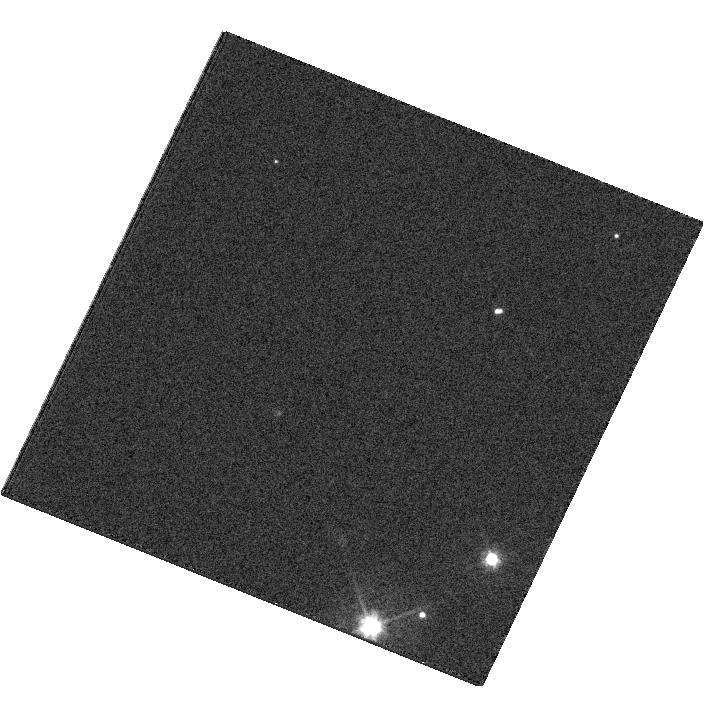
Target: LSPM.J1424-2535. Instrument: WFC3/UVIS. Filter: F475W. Exposure: 8 min. Observation ID: hst_11565_53_wfc3_uvis_f475w_ib3w53

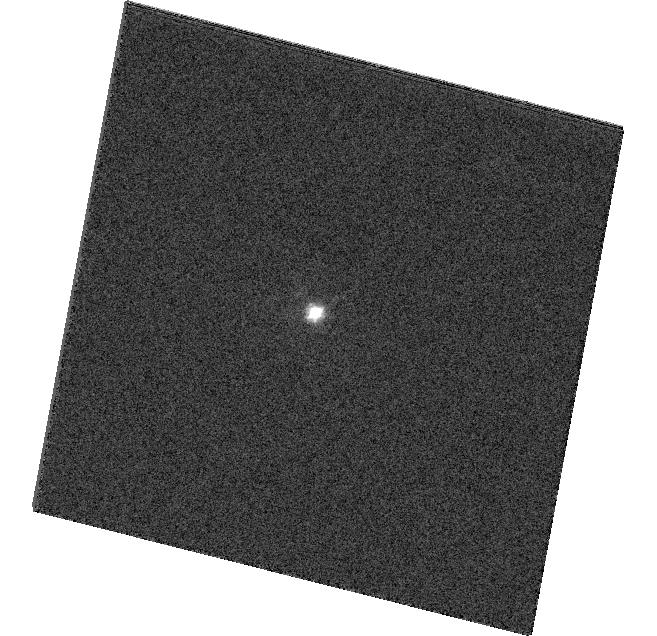
Target: LSPM.J0153-3325. Instrument: WFC3/UVIS. Filter: F475W. Exposure: 2 min. Observation ID: hst_11565_41_wfc3_uvis_f475w_ib3w41

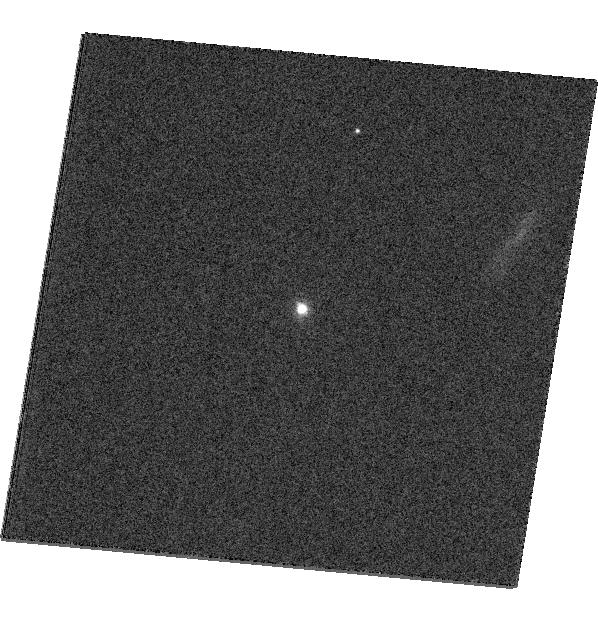
Target: LSPM.J1234+2037. Instrument: WFC3/UVIS. Filter: F475W. Exposure: 4 min. Observation ID: hst_11565_19_wfc3_uvis_f475w_ib3w19

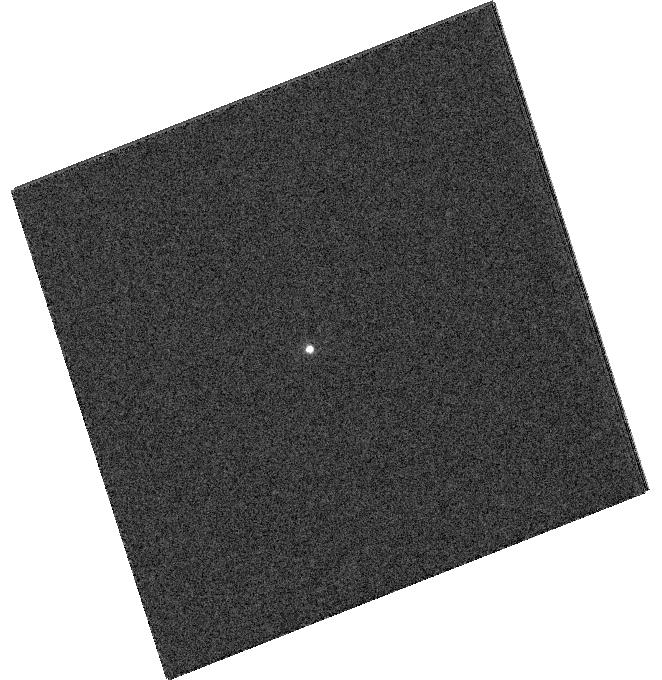
Target: LSPM.J0330-2348. Instrument: WFC3/UVIS. Filter: F475W. Exposure: 8 min. Observation ID: hst_11565_44_wfc3_uvis_f475w_ib3w44

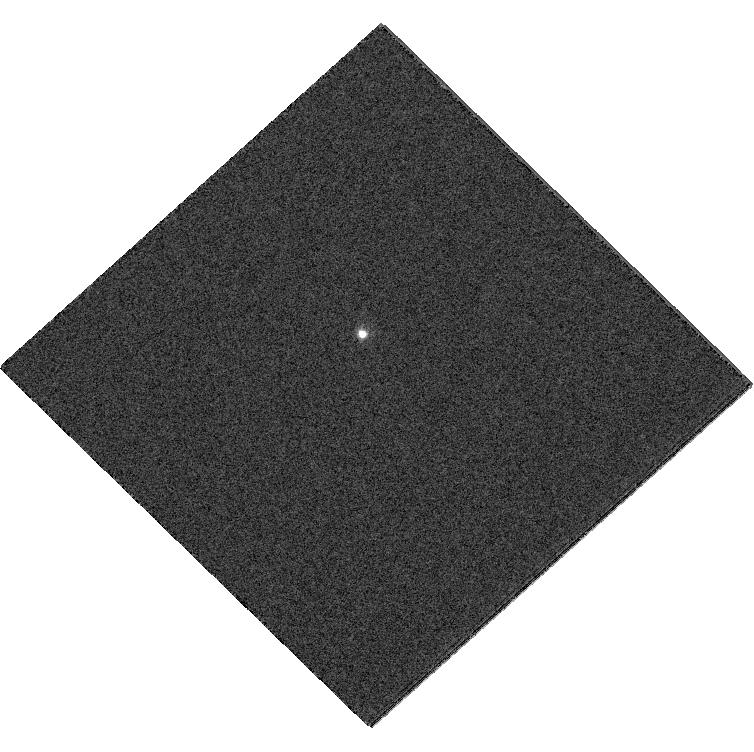
Target: LSPM.J0509-5232. Instrument: WFC3/UVIS. Filter: F475W. Exposure: 8 min. Observation ID: hst_11565_36_wfc3_uvis_f475w_ib3w36

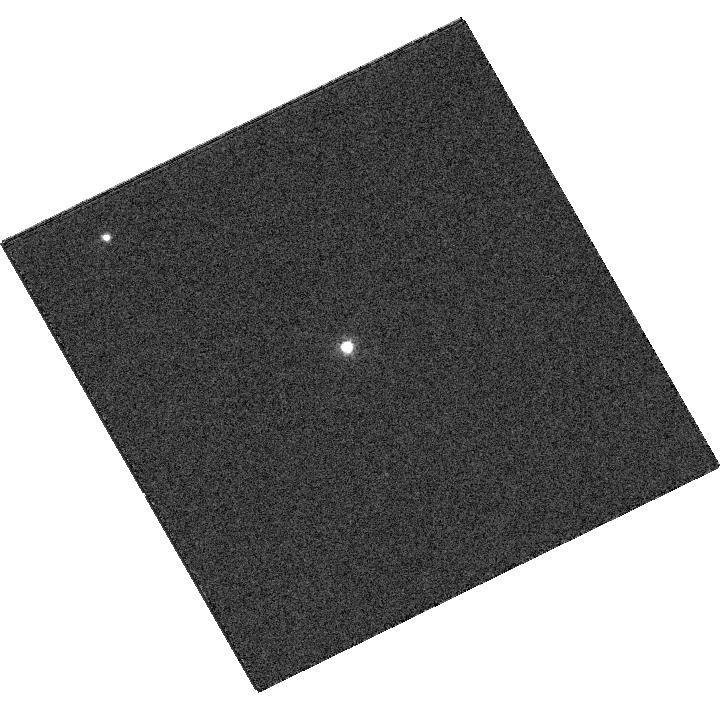
Target: LSPM.J0150+0900. Instrument: WFC3/UVIS. Filter: F475W. Exposure: 4 min. Observation ID: hst_11565_05_wfc3_uvis_f475w_ib3w05

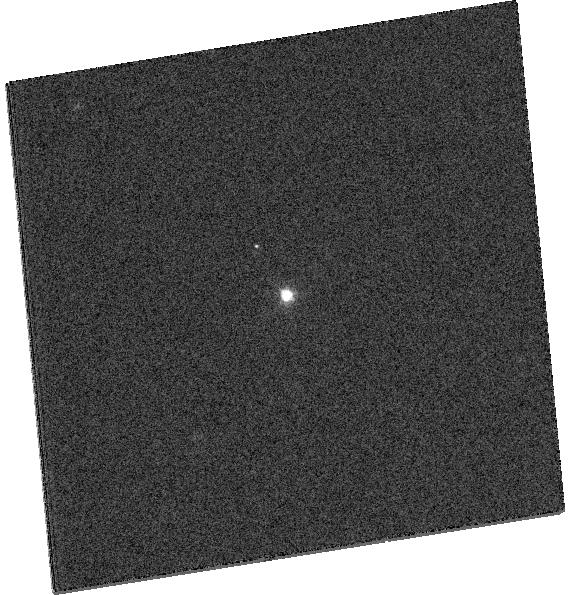
Target: LSPM.J1707+2709. Instrument: WFC3/UVIS. Filter: F475W. Exposure: 4 min. Observation ID: hst_11565_29_wfc3_uvis_f475w_ib3w29

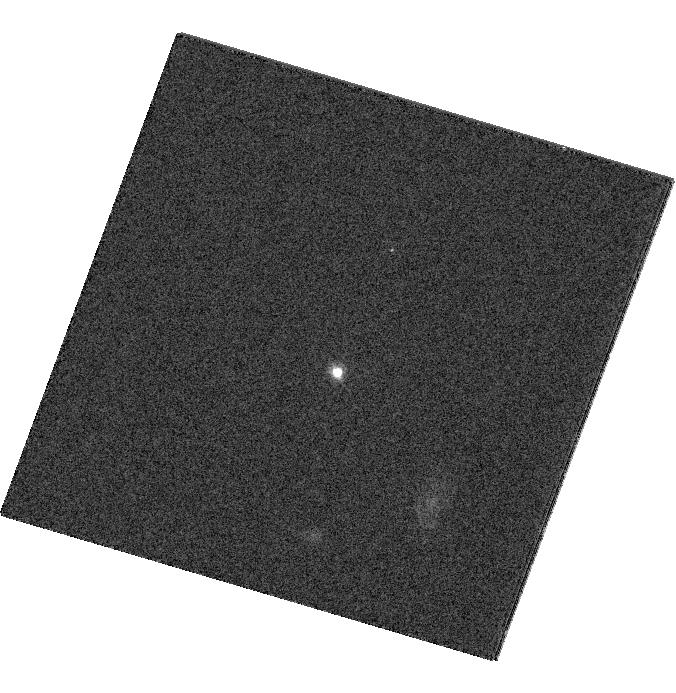
Target: LSPM.J0034-1609. Instrument: WFC3/UVIS. Filter: F475W. Exposure: 4 min. Observation ID: hst_11565_39_wfc3_uvis_f475w_ib3w39

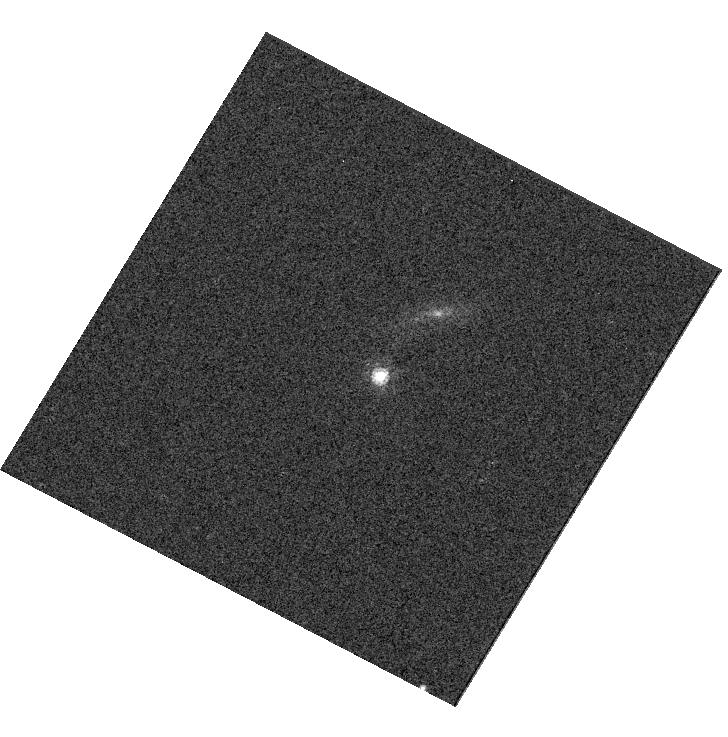
Target: LSPM.J1333-2444. Instrument: WFC3/UVIS. Filter: F775W. Exposure: 1 min. Observation ID: hst_11565_51_wfc3_uvis_f775w_ib3w51

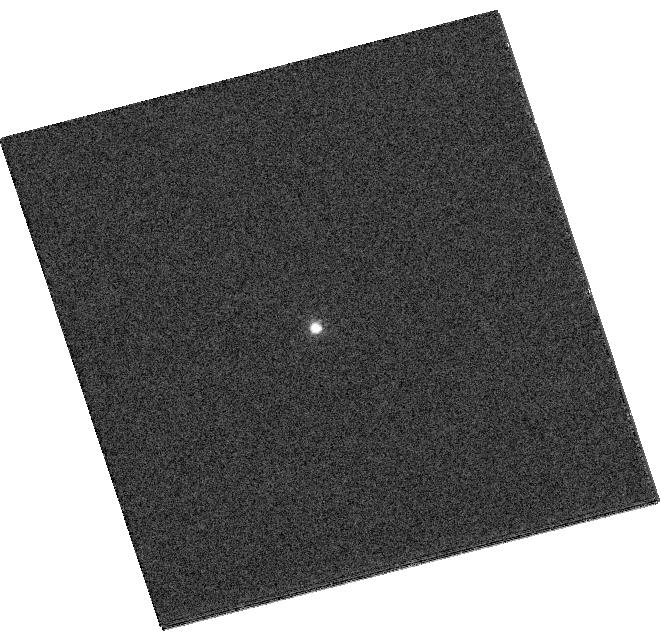
Target: LSPM.J0055+2506. Instrument: WFC3/UVIS. Filter: F475W. Exposure: 8 min. Observation ID: hst_11565_01_wfc3_uvis_f475w_ib3w01

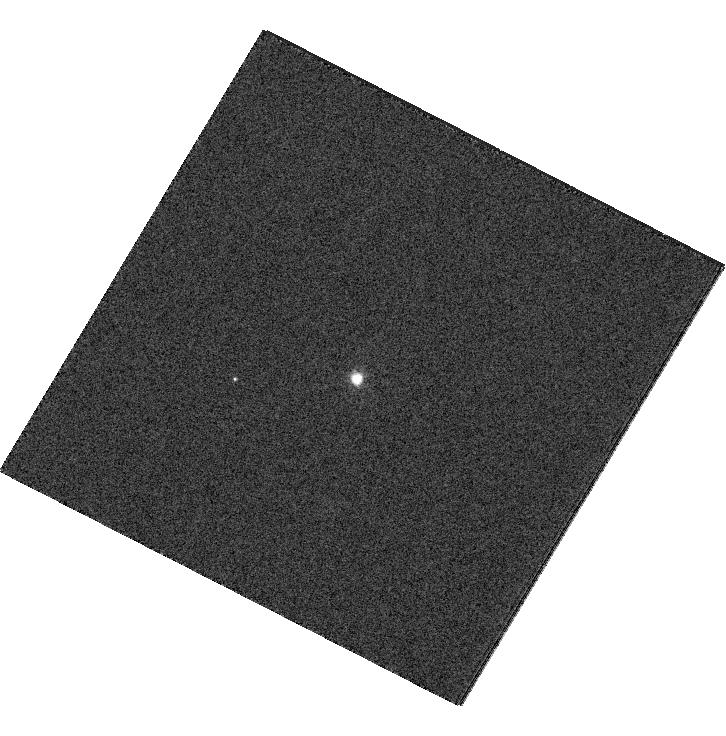
Target: LSPM.J0852+1530. Instrument: WFC3/UVIS. Filter: F475W. Exposure: 4 min. Observation ID: hst_11565_13_wfc3_uvis_f475w_ib3w13

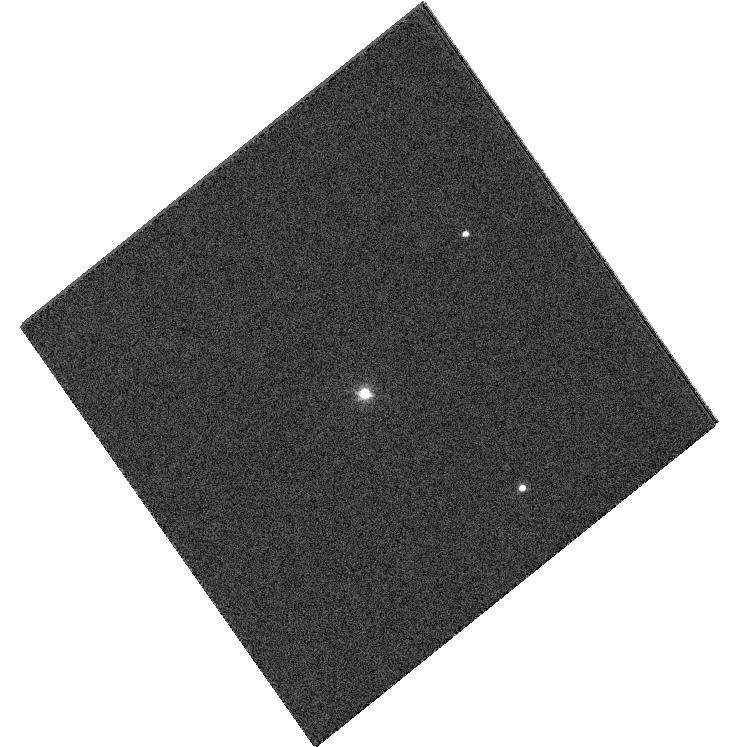
Target: LSPM.J2117-2922. Instrument: WFC3/UVIS. Filter: F475W. Exposure: 4 min. Observation ID: hst_11565_64_wfc3_uvis_f475w_ib3w64

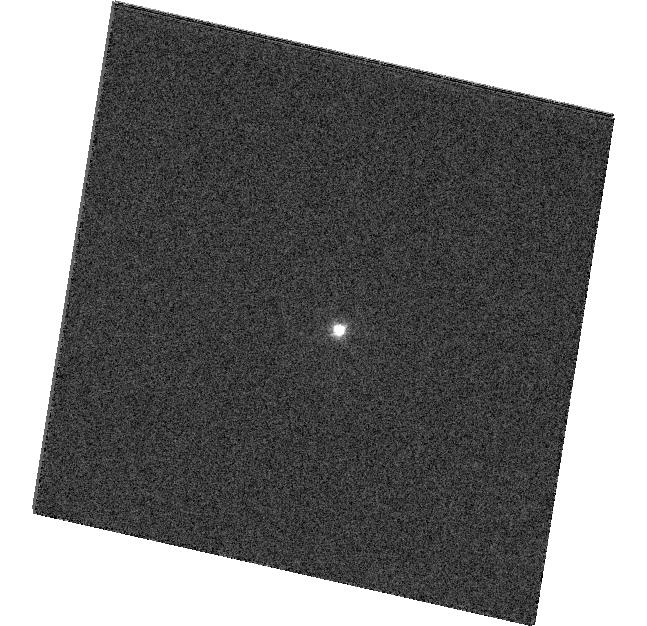
Target: LSPM.J2032-2518. Instrument: WFC3/UVIS. Filter: F475W. Exposure: 4 min. Observation ID: hst_11565_62_wfc3_uvis_f475w_ib3w62

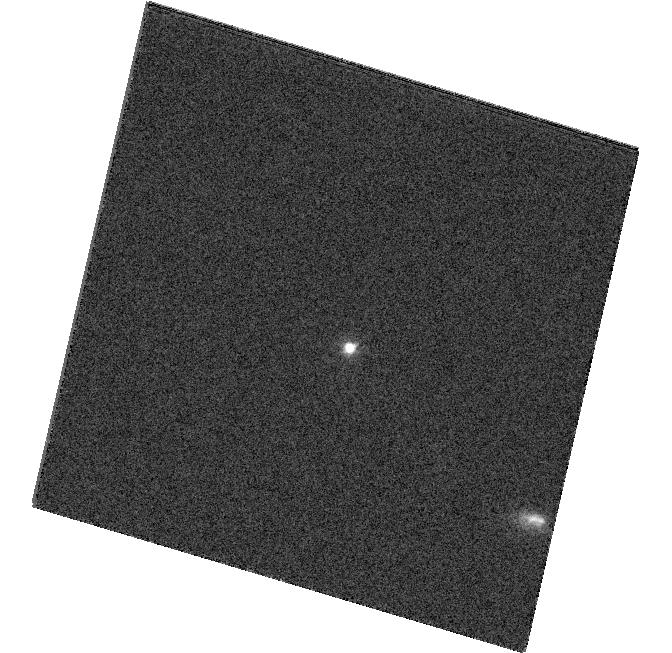
Target: LSPM.J0228-0439. Instrument: WFC3/UVIS. Filter: F475W. Exposure: 4 min. Observation ID: hst_11565_43_wfc3_uvis_f475w_ib3w43

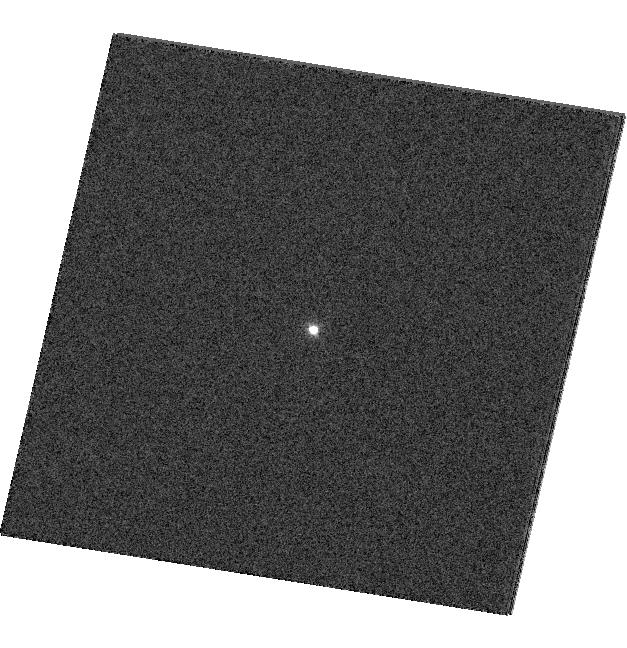
Target: LSPM.J0801+1043. Instrument: WFC3/UVIS. Filter: F475W. Exposure: 2 min. Observation ID: hst_11565_10_wfc3_uvis_f475w_ib3w10

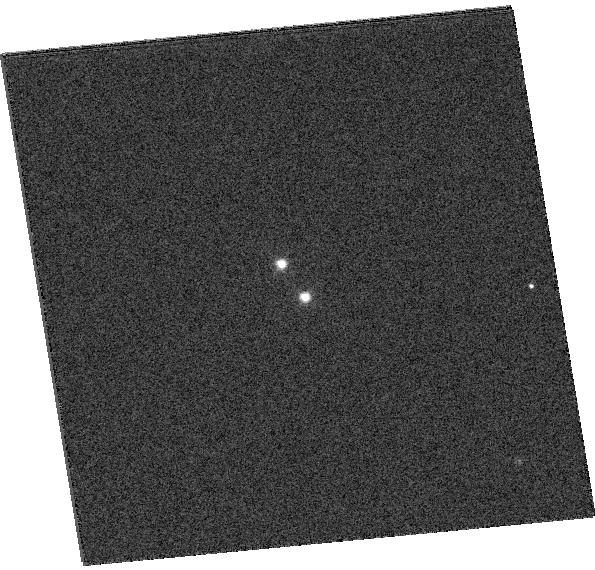
Target: LSPM.J2211-2353. Instrument: WFC3/UVIS. Filter: F475W. Exposure: 4 min. Observation ID: hst_11565_66_wfc3_uvis_f475w_ib3w66

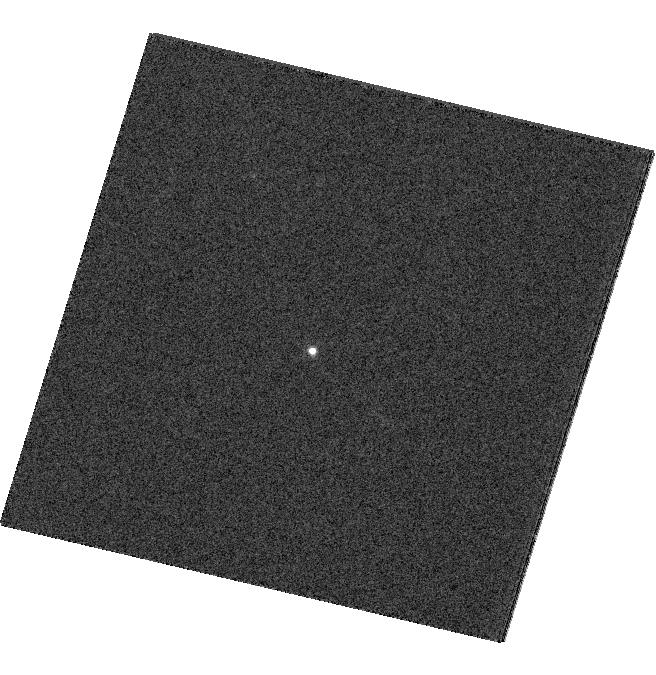
Target: LSPM.J1031+4855. Instrument: WFC3/UVIS. Filter: F475W. Exposure: 8 min. Observation ID: hst_11565_15_wfc3_uvis_f475w_ib3w15

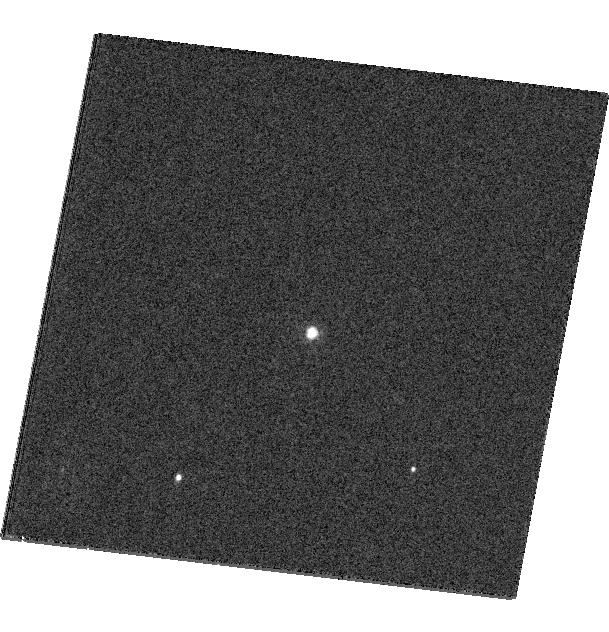
Target: LSPM.J1522-0244. Instrument: WFC3/UVIS. Filter: F475W. Exposure: 8 min. Observation ID: hst_11565_57_wfc3_uvis_f475w_ib3w57

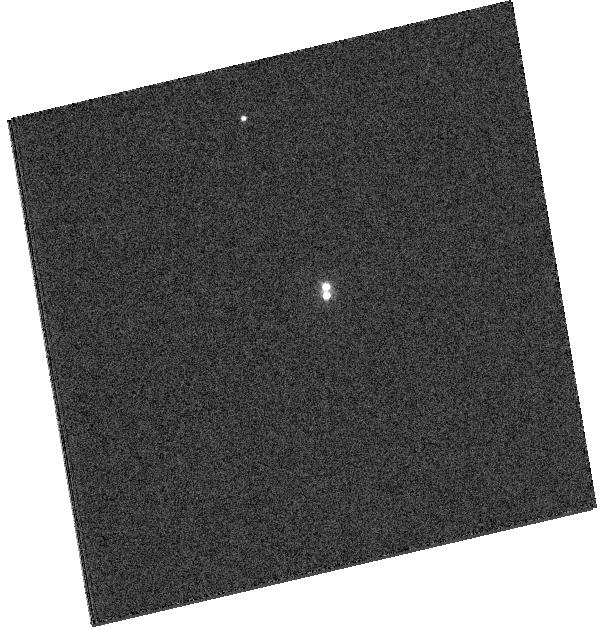
Target: LSPM.J1224-3200. Instrument: WFC3/UVIS. Filter: F475W. Exposure: 4 min. Observation ID: hst_11565_50_wfc3_uvis_f475w_ib3w50

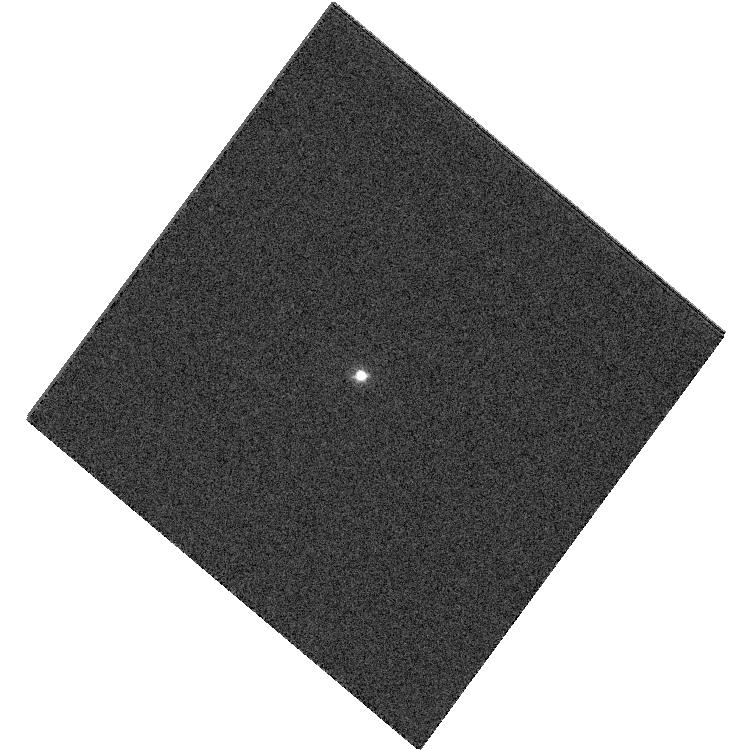
Target: LSPM.J0306-3325. Instrument: WFC3/UVIS. Filter: F475W. Exposure: 4 min. Observation ID: hst_11565_35_wfc3_uvis_f475w_ib3w35

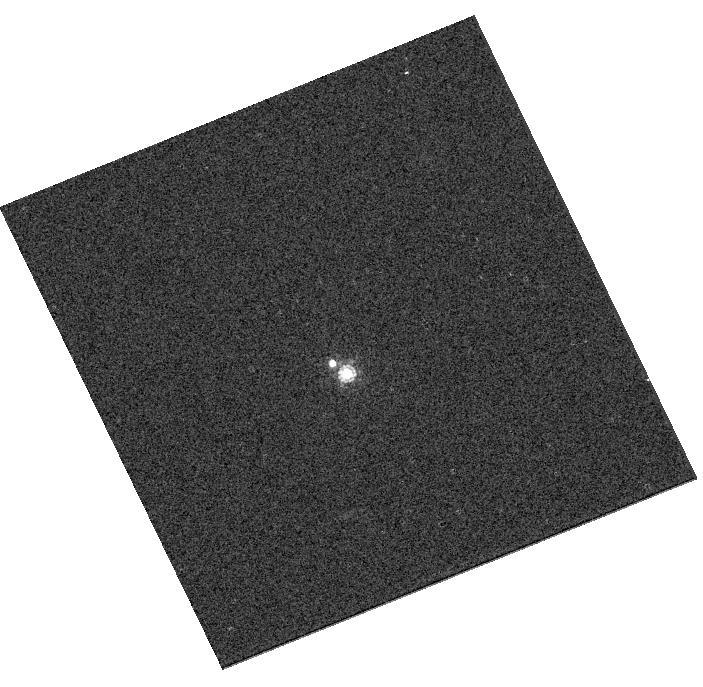
Target: LSPM.J2259-0614. Instrument: WFC3/UVIS. Filter: F775W. Exposure: 1 min. Observation ID: hst_11565_68_wfc3_uvis_f775w_ib3w68

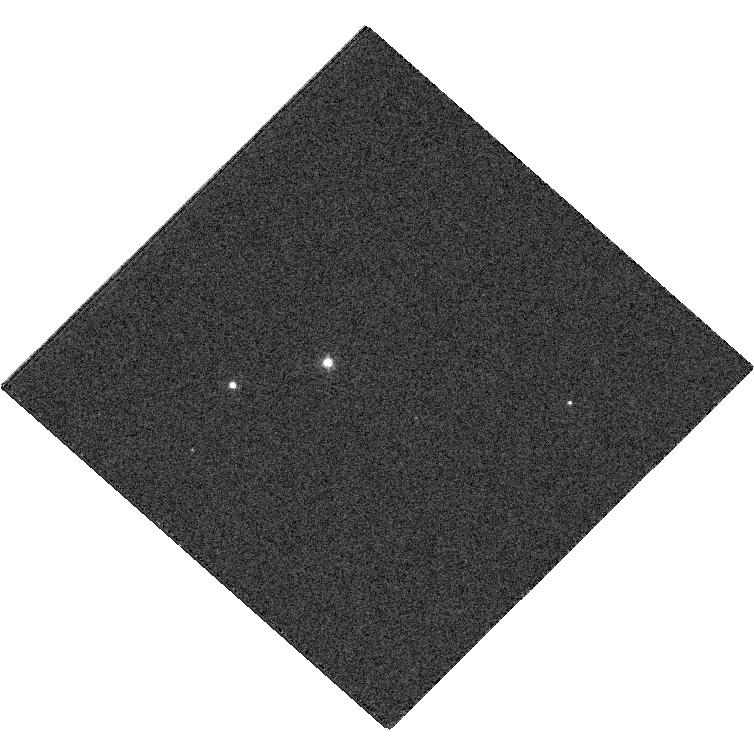
Target: LSPM.J1627-2518. Instrument: WFC3/UVIS. Filter: F475W. Exposure: 8 min. Observation ID: hst_11565_59_wfc3_uvis_f475w_ib3w59

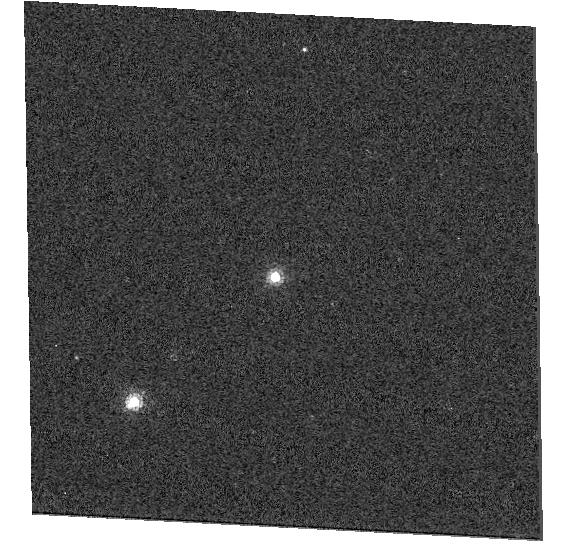
Target: LSPM.J0200+5530. Instrument: WFC3/UVIS. Filter: F775W. Exposure: 1 min. Observation ID: hst_11565_06_wfc3_uvis_f775w_ib3w06

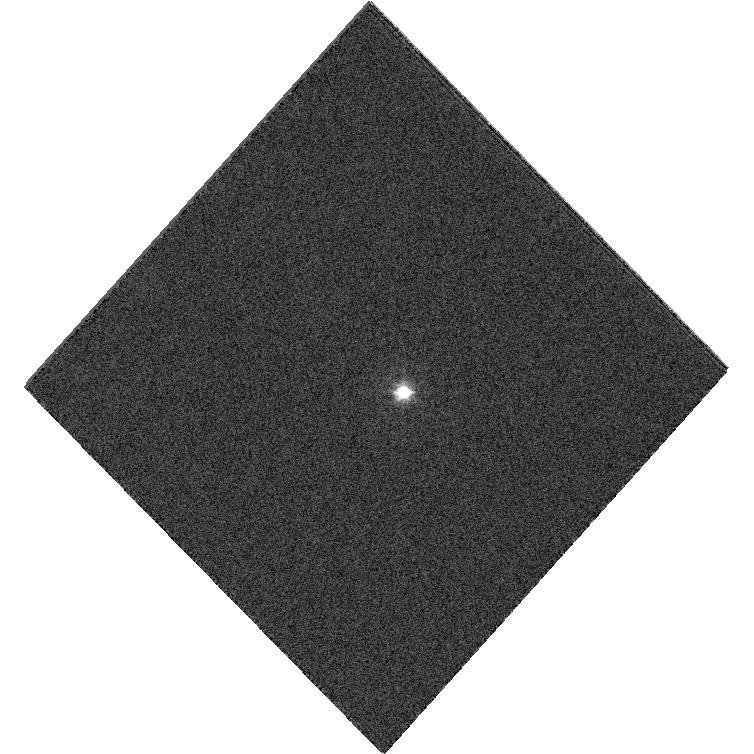
Target: LSPM.J0113-4325. Instrument: WFC3/UVIS. Filter: F475W. Exposure: 4 min. Observation ID: hst_11565_33_wfc3_uvis_f475w_ib3w33

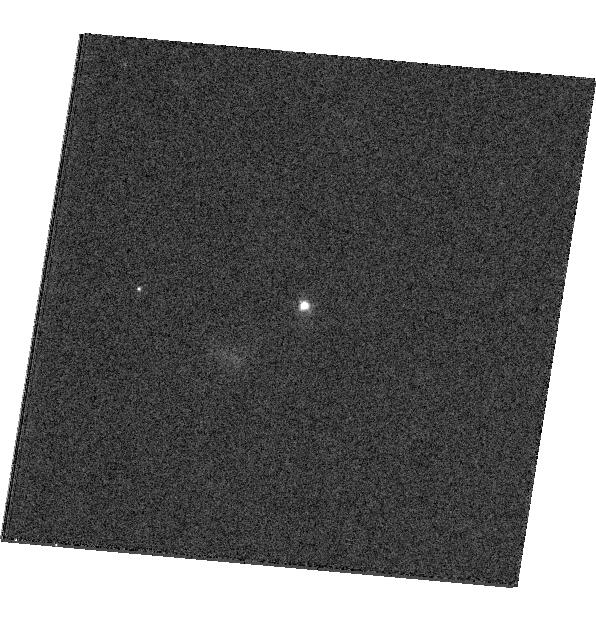
Target: LSPM.J1227+2512. Instrument: WFC3/UVIS. Filter: F475W. Exposure: 8 min. Observation ID: hst_11565_18_wfc3_uvis_f475w_ib3w18

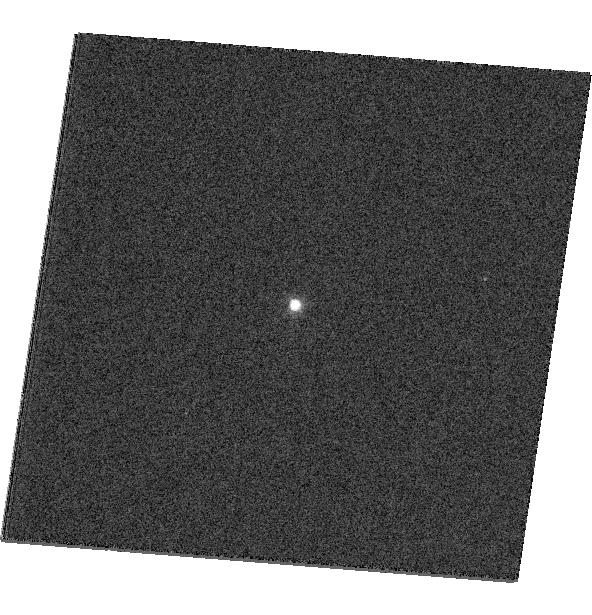
Target: LSPM.J1539+0312. Instrument: WFC3/UVIS. Filter: F475W. Exposure: 4 min. Observation ID: hst_11565_27_wfc3_uvis_f475w_ib3w27

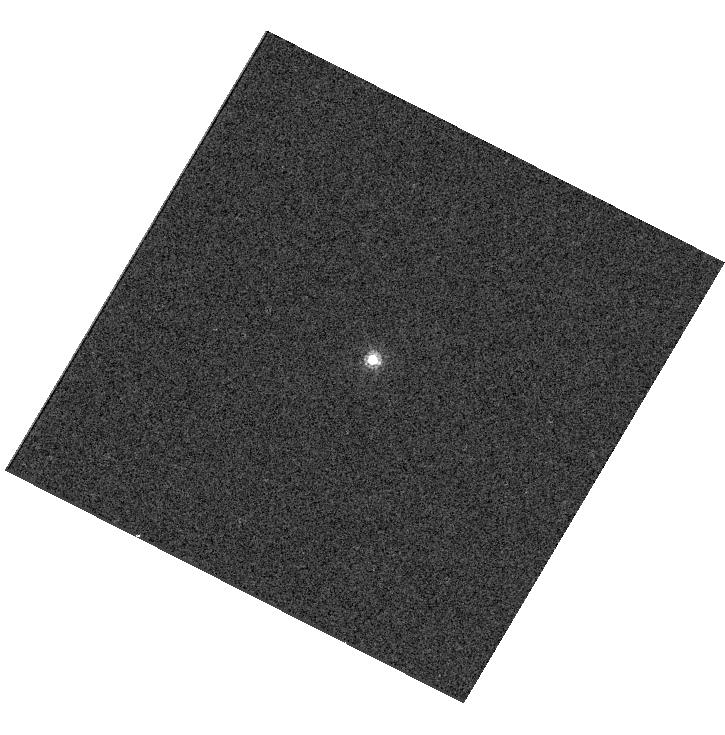
Target: LSPM.J1242+1235. Instrument: WFC3/UVIS. Filter: F775W. Exposure: 1 min. Observation ID: hst_11565_21_wfc3_uvis_f775w_ib3w21

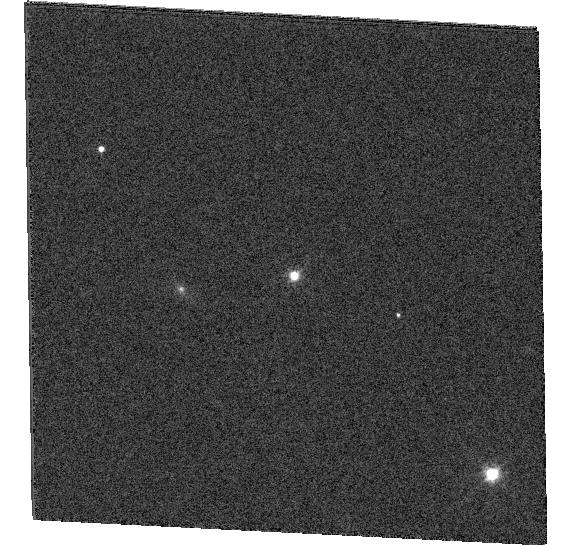
Target: LSPM.J0512-0214. Instrument: WFC3/UVIS. Filter: F475W. Exposure: 8 min. Observation ID: hst_11565_45_wfc3_uvis_f475w_ib3w45

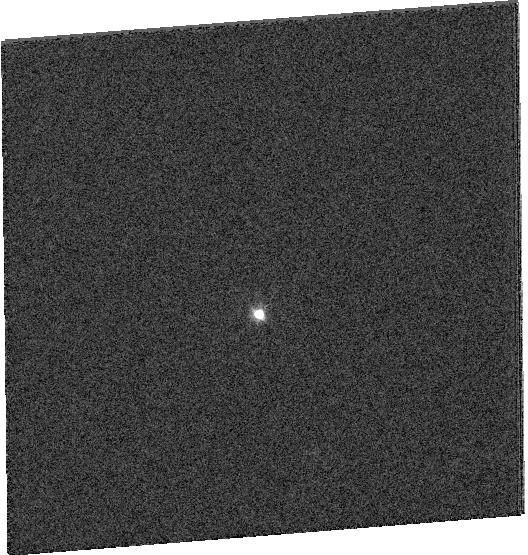
Target: LSPM.J0815-0002. Instrument: WFC3/UVIS. Filter: F475W. Exposure: 4 min. Observation ID: hst_11565_46_wfc3_uvis_f475w_ib3w46

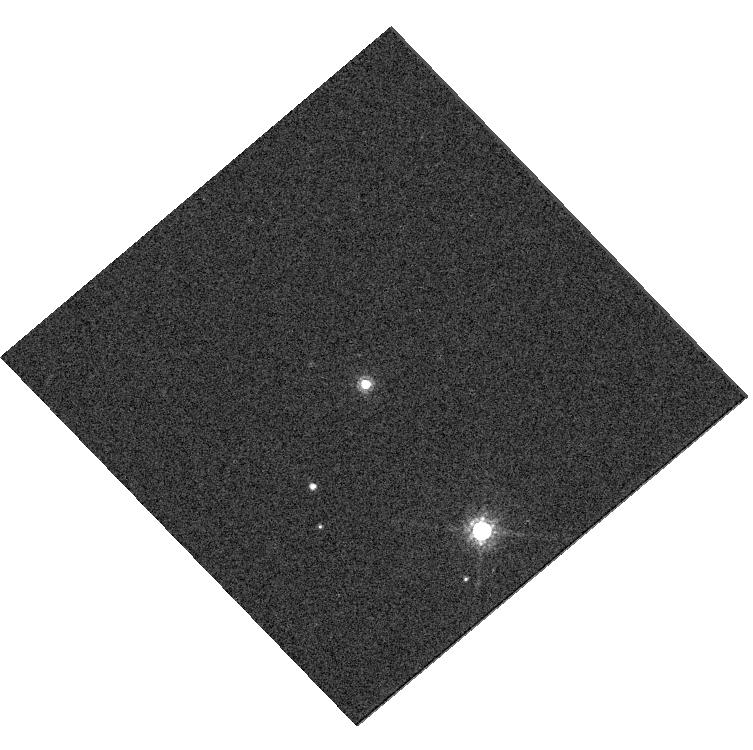
Target: LSPM.J0638+3128. Instrument: WFC3/UVIS. Filter: F775W. Exposure: 1 min. Observation ID: hst_11565_09_wfc3_uvis_f775w_ib3w09

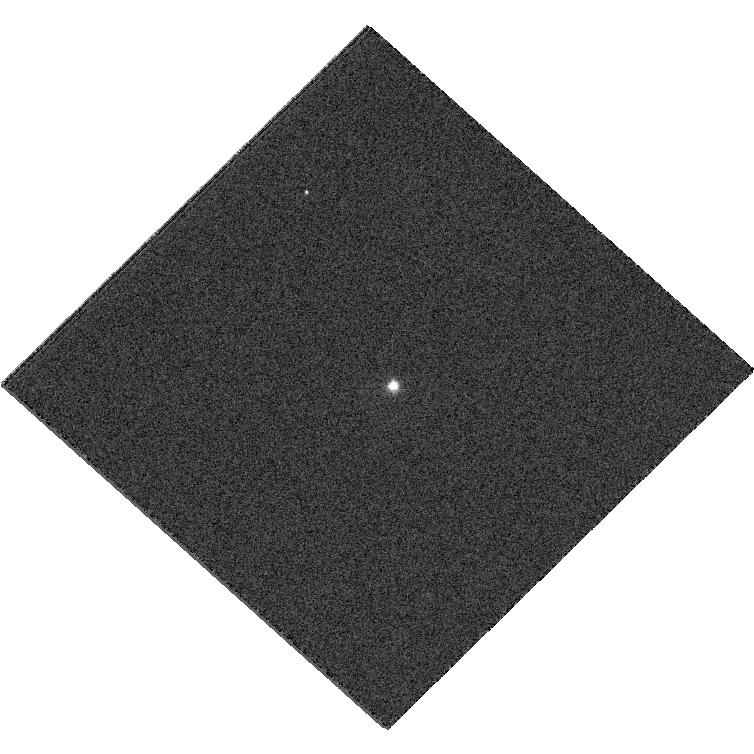
Target: LSPM.J2212-0345. Instrument: WFC3/UVIS. Filter: F475W. Exposure: 2 min. Observation ID: hst_11565_67_wfc3_uvis_f475w_ib3w67

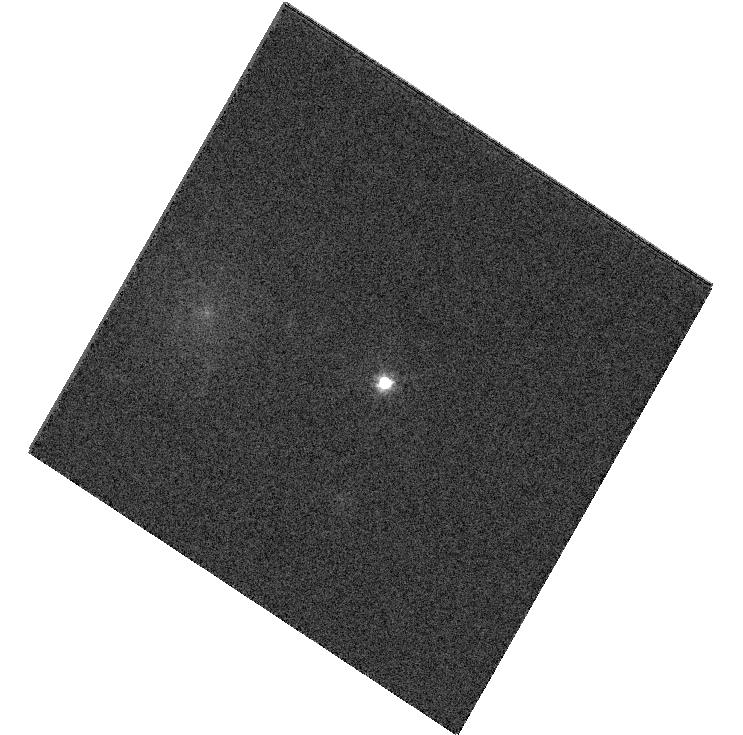
Target: LSPM.J0131-5025. Instrument: WFC3/UVIS. Filter: F475W. Exposure: 4 min. Observation ID: hst_11565_34_wfc3_uvis_f475w_ib3w34

A search for astrometric companions to very low-mass, Population II stars (PI: Lepine, Sebastien)

We propose to carry out a SNAPshot search for astrometric companions in a subsample of very low-mass, halo subdwarfs identified within 120 parsecs of the Sun. These ultra-cool M subdwarfs are local representatives of the lowest-mass H-burning objects from the Galactic Population II. The expected 3-4 astrometric doubles that will be discovered will be invaluable in that they will be the first systems from which gravitational masses of metal-poor stars at the bottom of the main sequence can be directly measured.